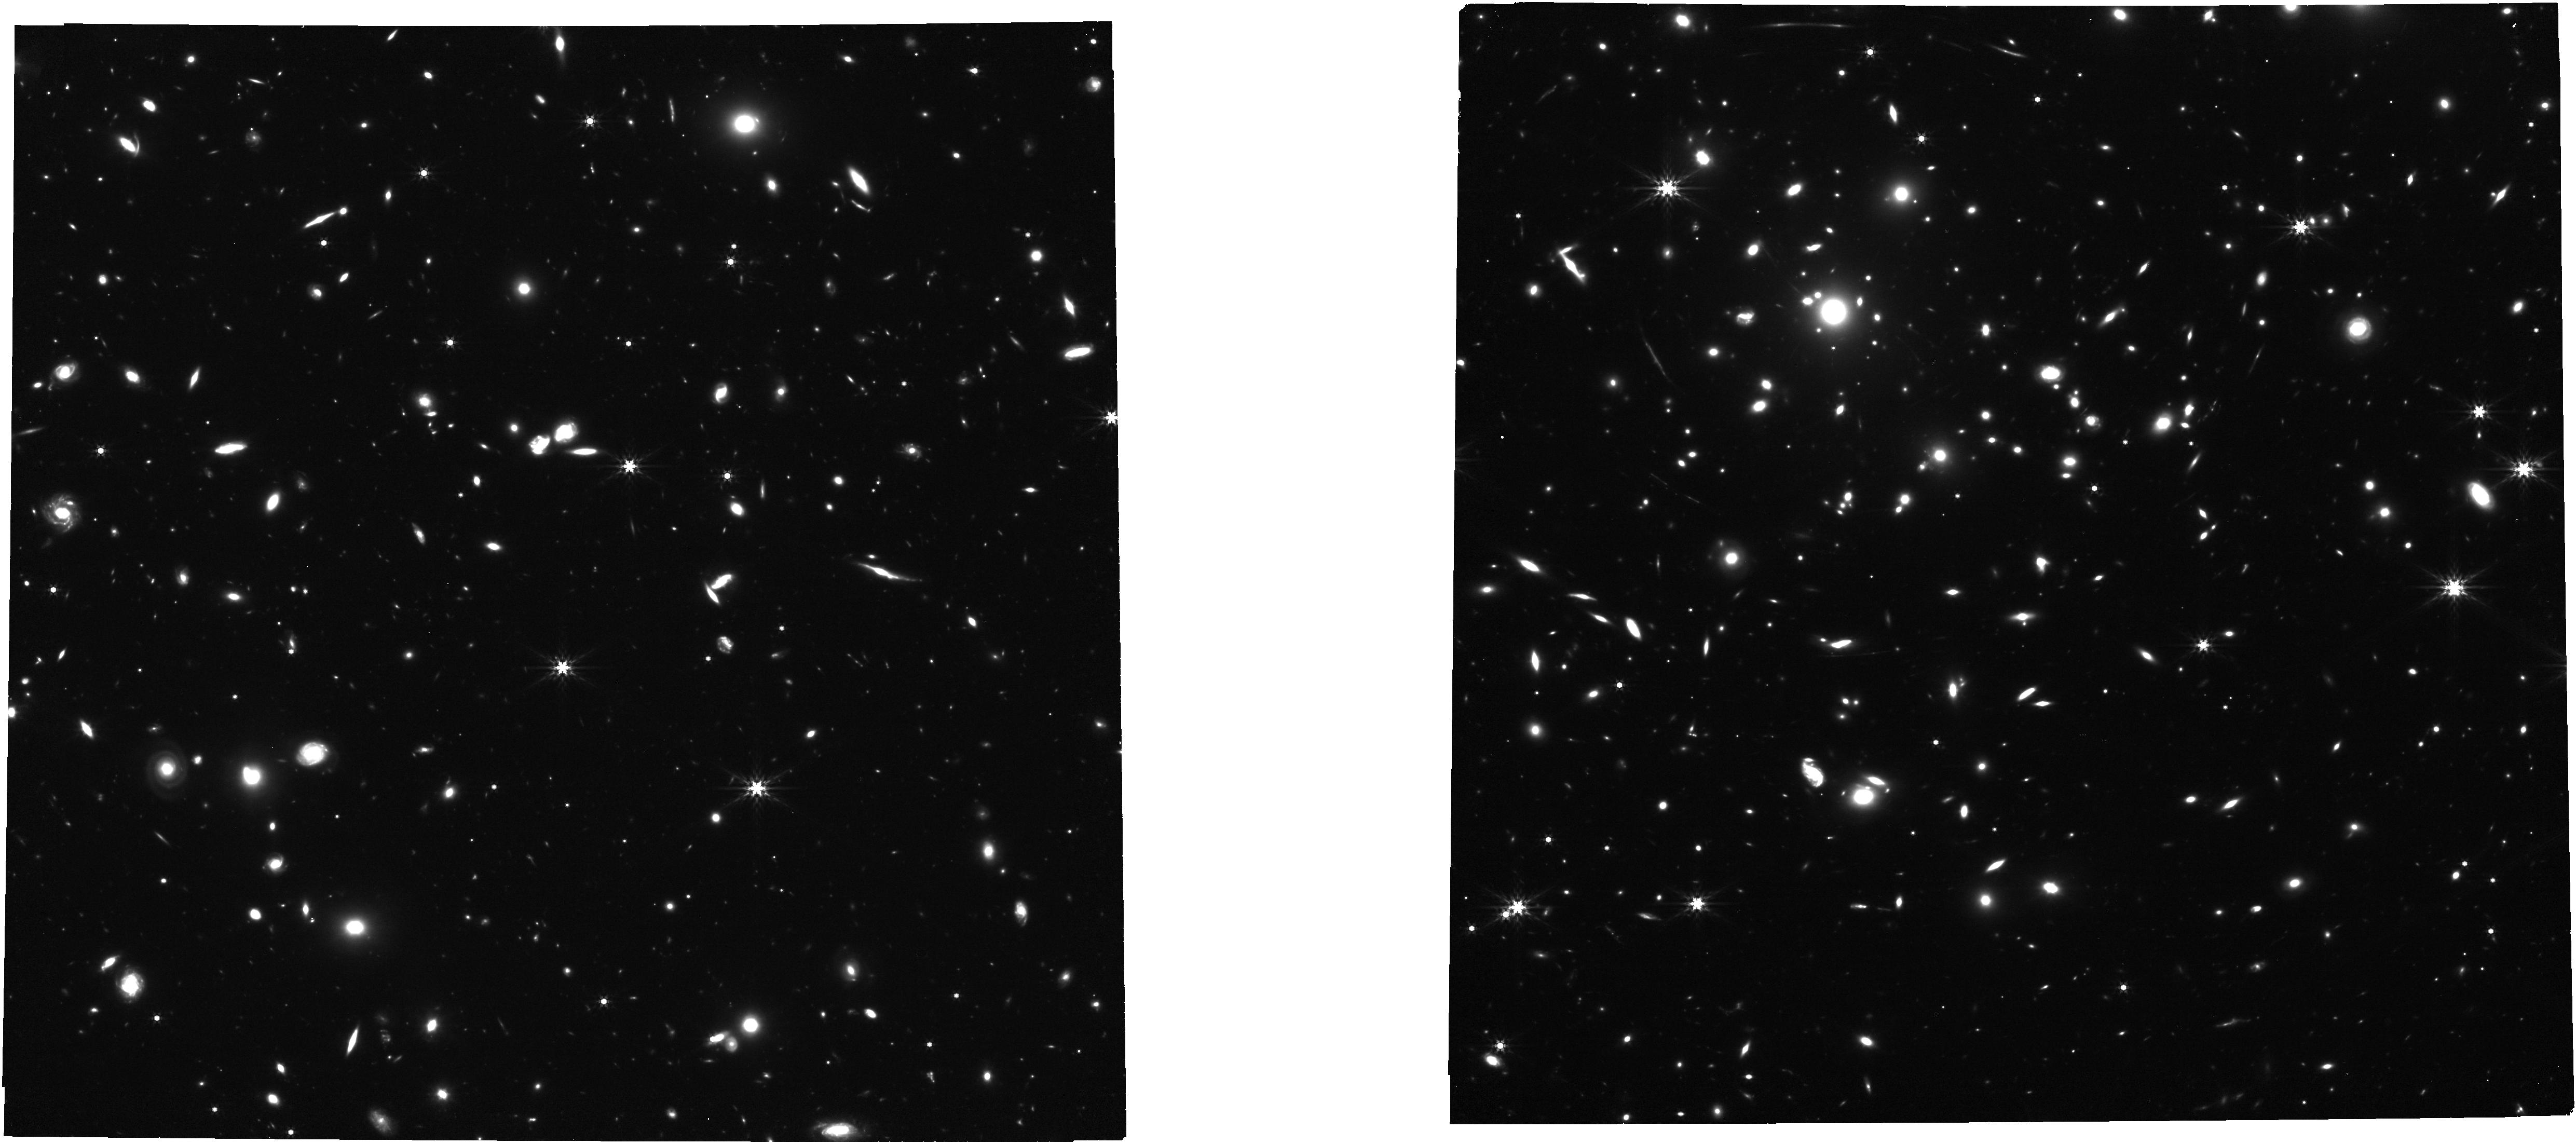
Target: NIRCAM-CENTER
Instrument: NIRCAM
Filter: F444W
Exposure: 42 min
Observation ID: jw01567-o004_t008_nircam_clear-f444w

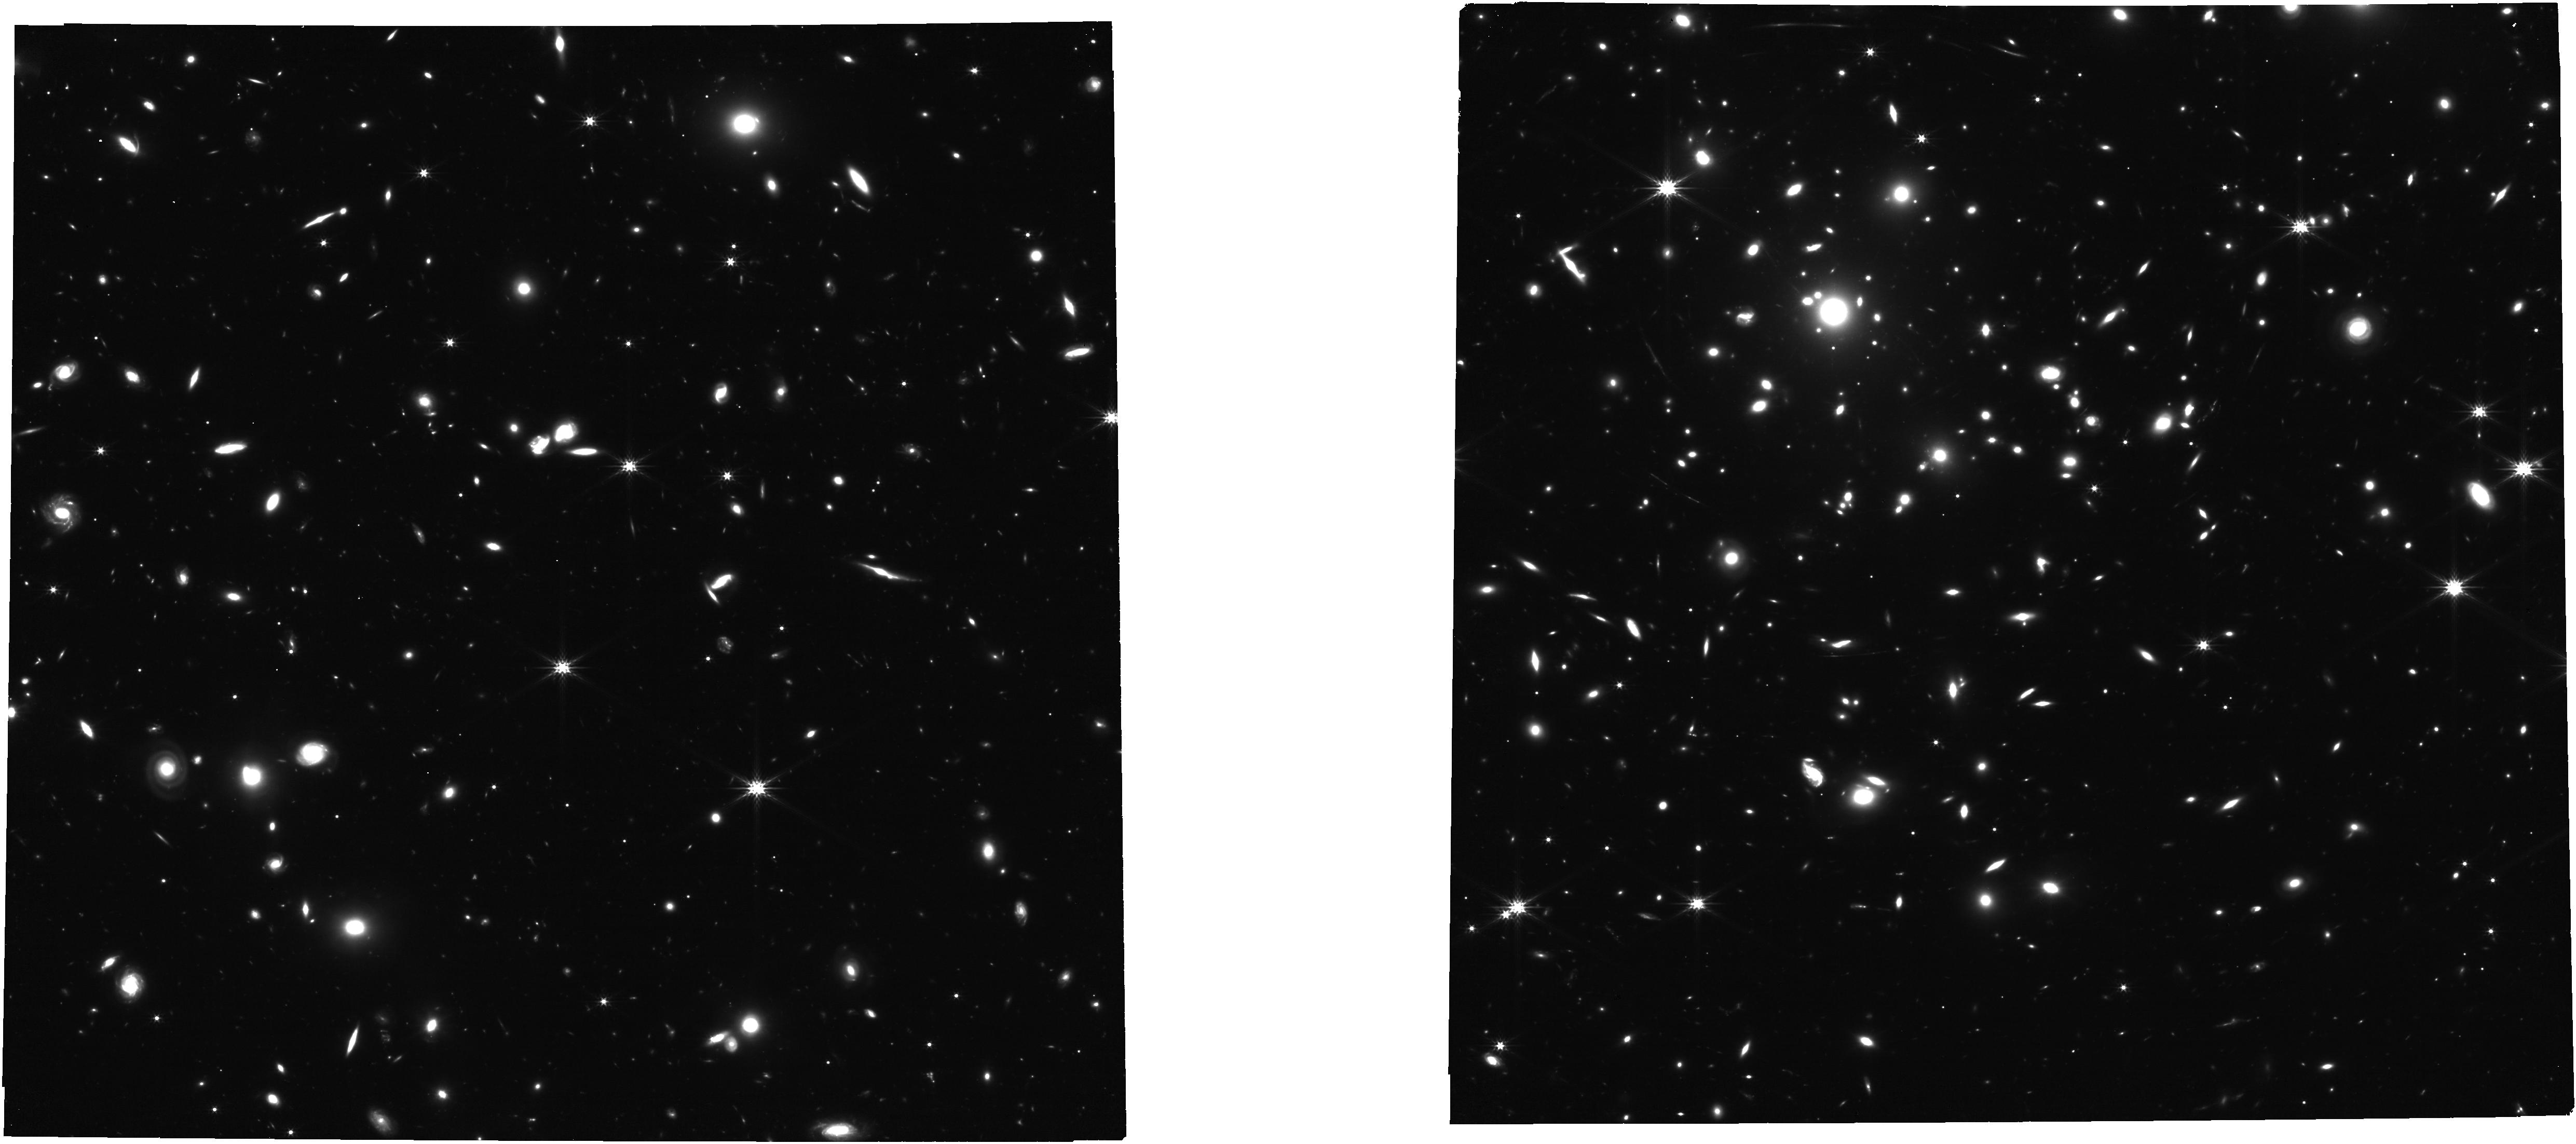
Target: NIRCAM-CENTER
Instrument: NIRCAM
Filter: F277W
Exposure: 31 min
Observation ID: jw01567-o004_t008_nircam_clear-f277w

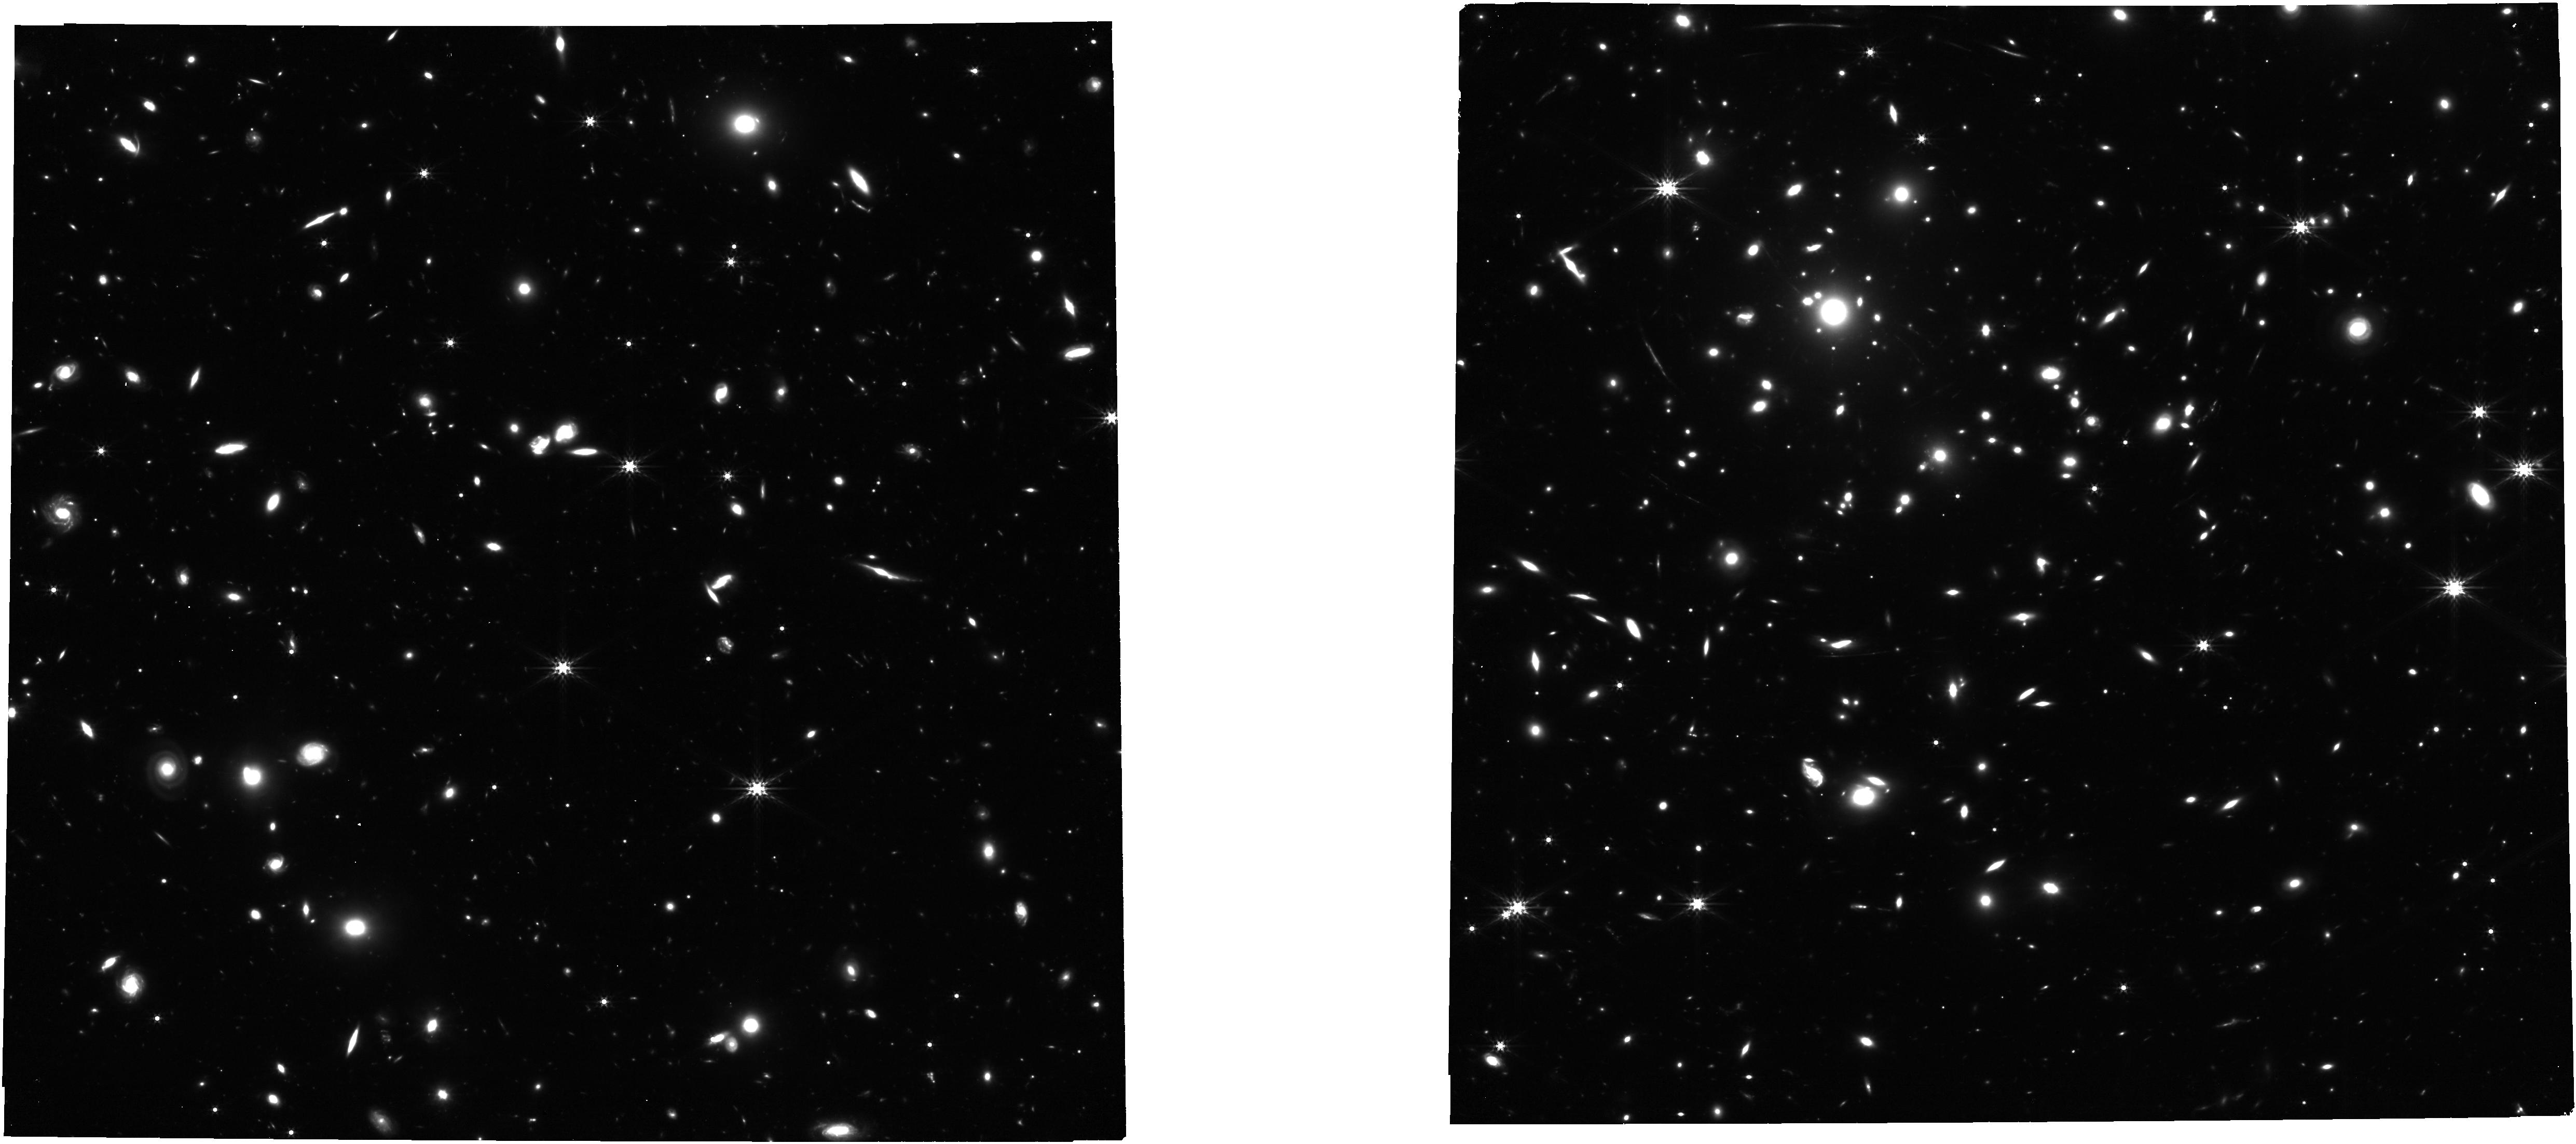
Target: NIRCAM-CENTER
Instrument: NIRCAM
Filter: F356W
Exposure: 42 min
Observation ID: jw01567-o004_t008_nircam_clear-f356w

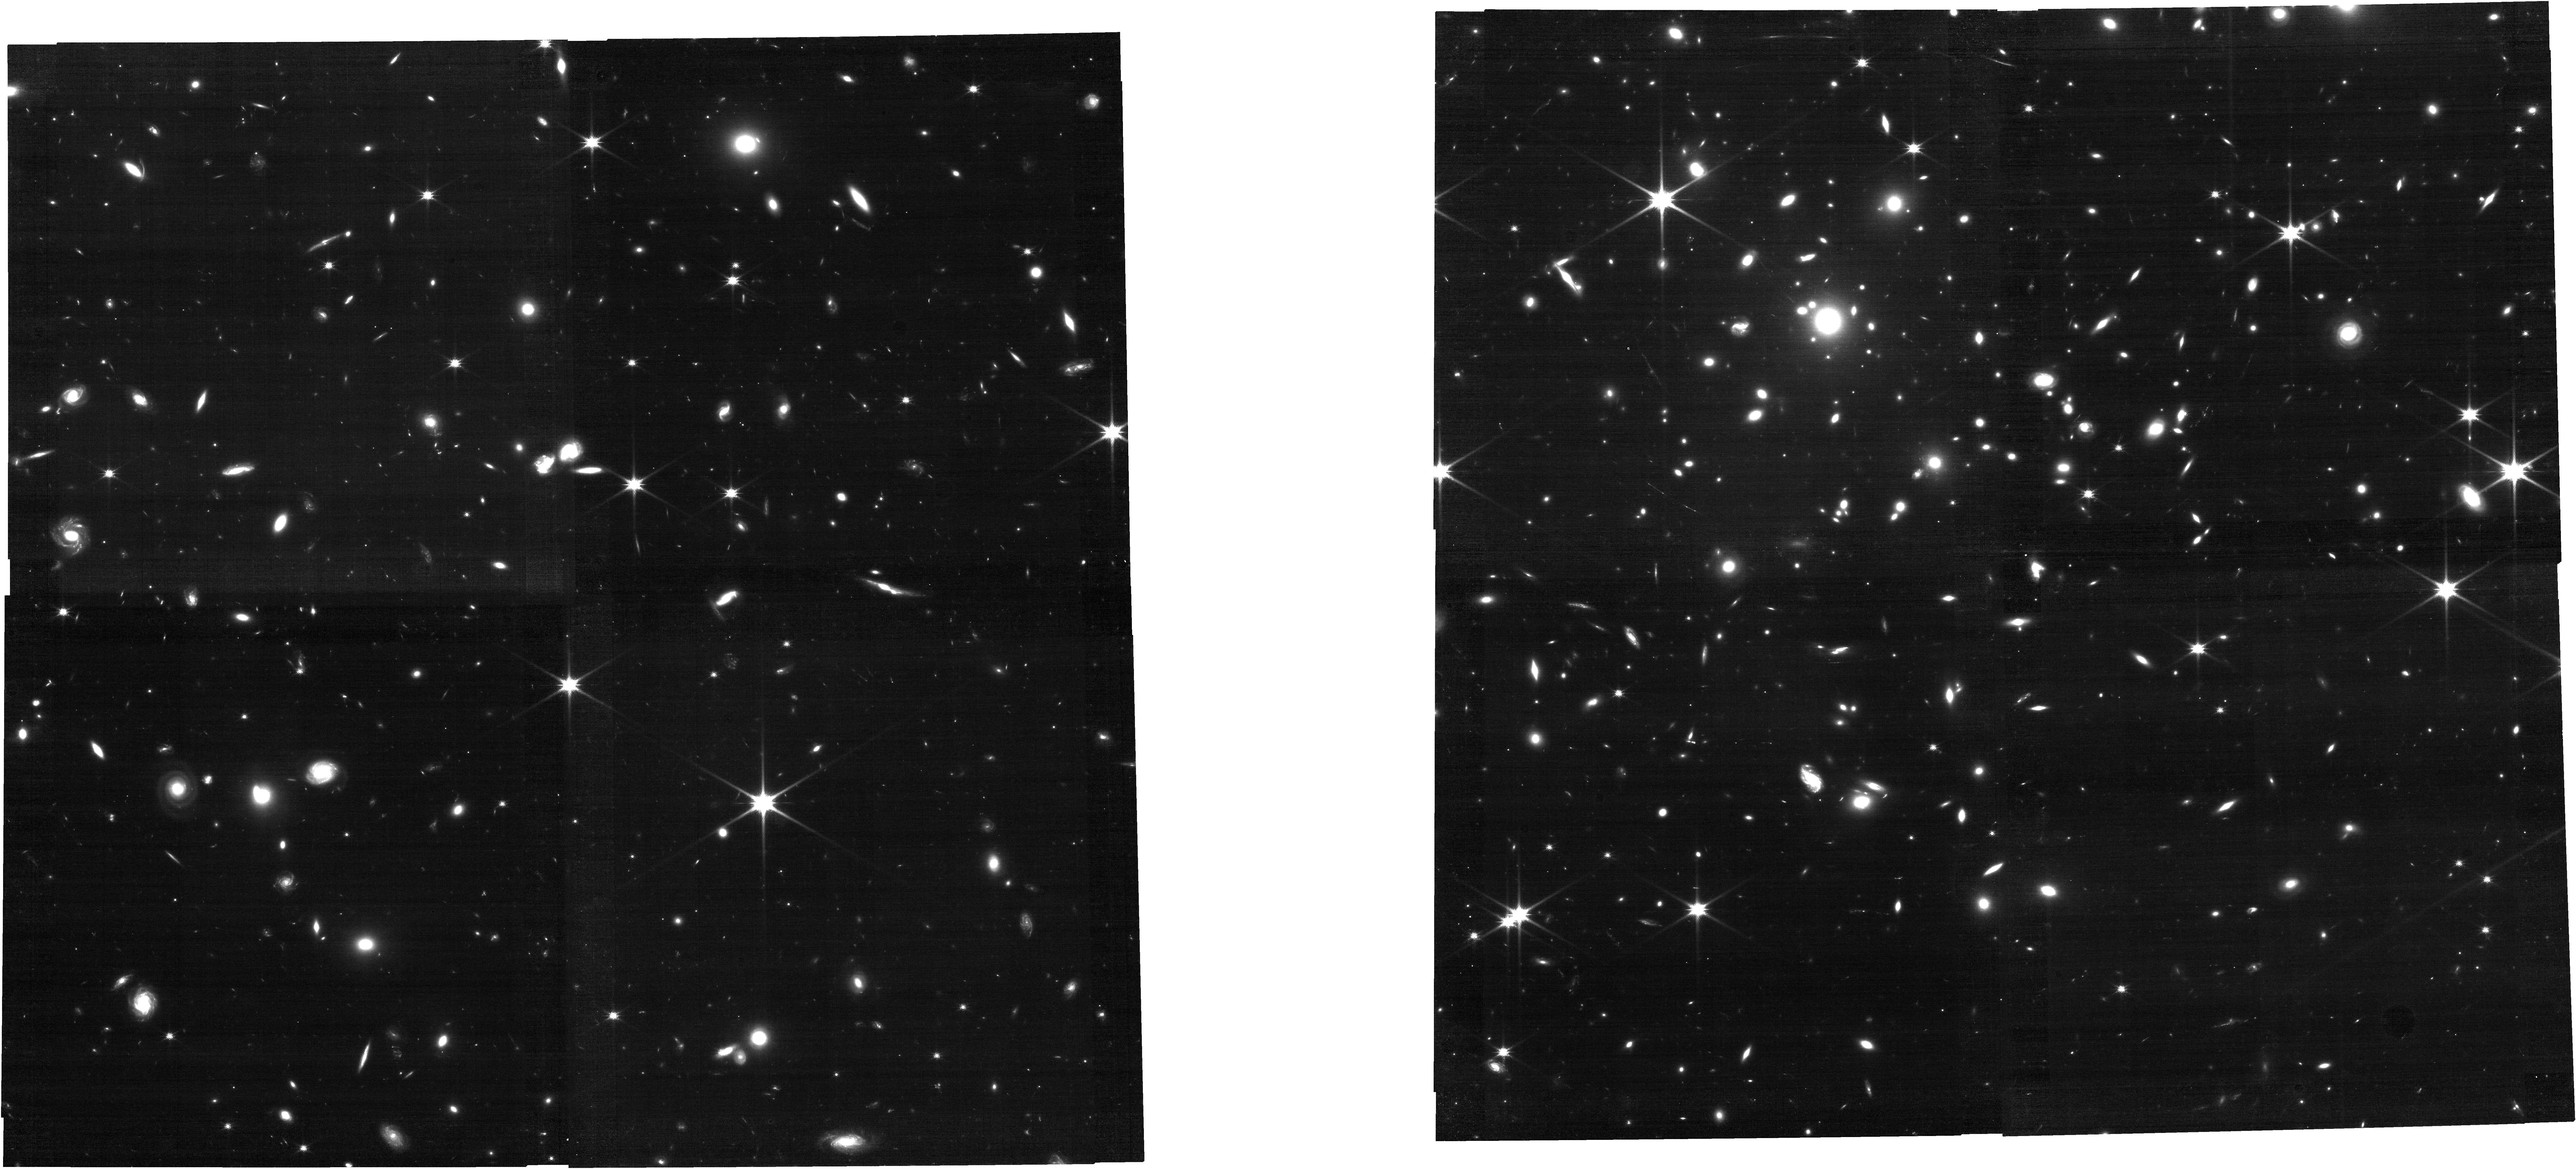
Target: NIRCAM-CENTER
Instrument: NIRCAM
Filter: F115W
Exposure: 31 min
Observation ID: jw01567-o004_t008_nircam_clear-f115w

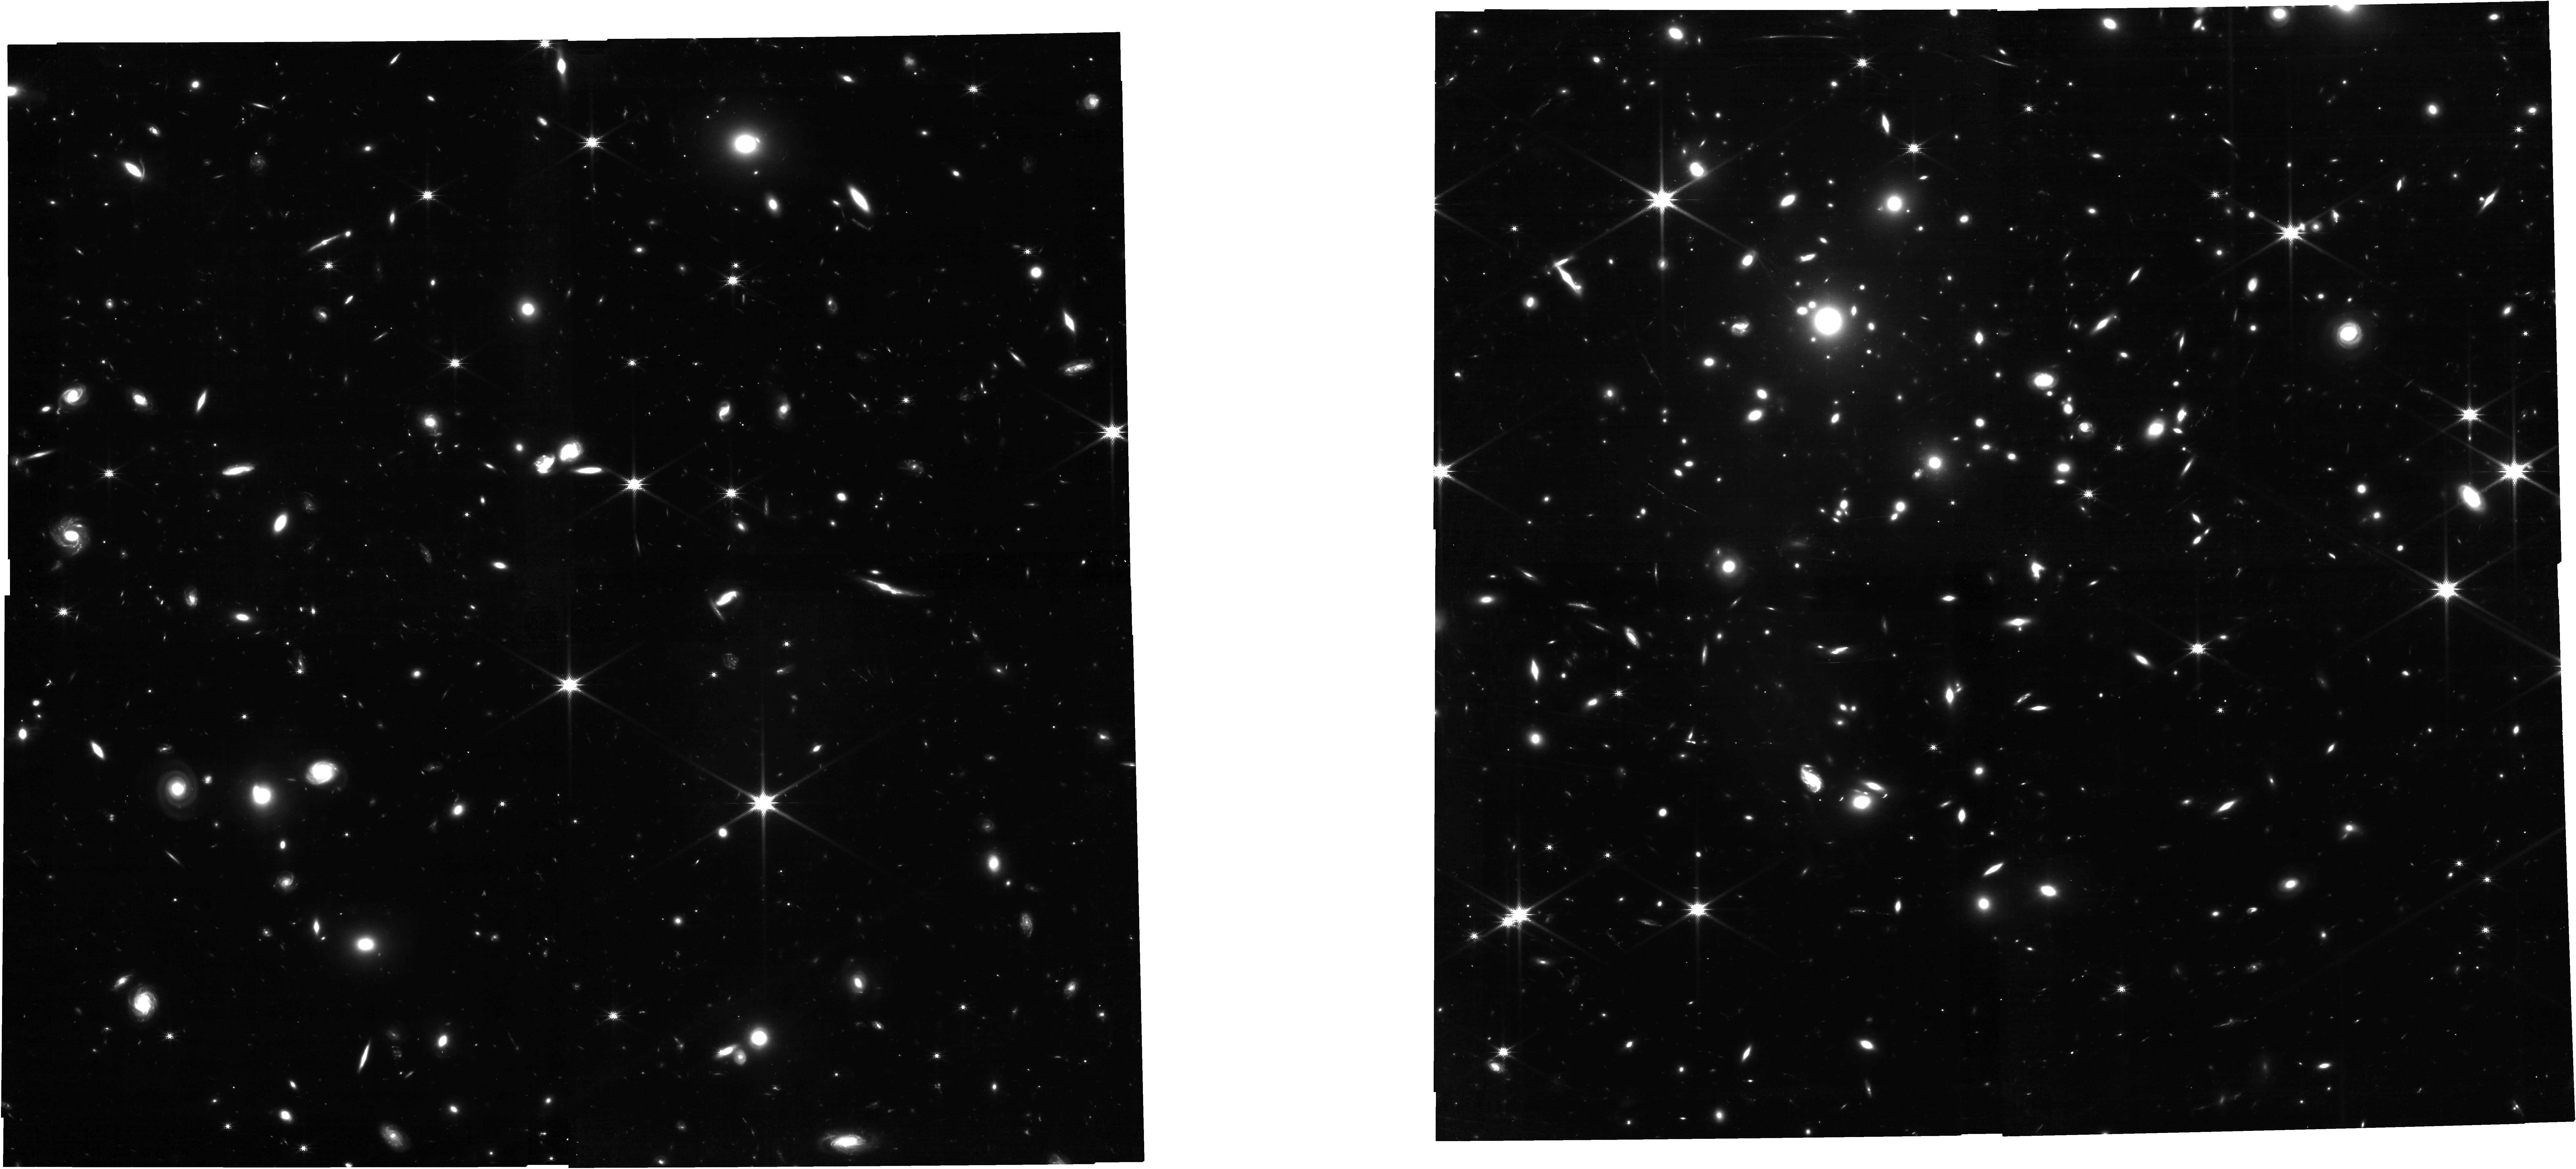
Target: NIRCAM-CENTER
Instrument: NIRCAM
Filter: F150W
Exposure: 1.4 h
Observation ID: jw01567-o004_t008_nircam_clear-f150w

Early Galaxy Assembly Uncovered with ALMA and JWST: A Remarkably UV and [CII] Bright, Strongly Lensed Sub-L* Galaxy at z=6.072 (PI: Fujimoto, Seiji)

We propose NIRCam imaging and NIRSpec IFU spectroscopy for two multiple images of a strongly lensed Lyman break galaxy at z[CII]=6.072 discovered by a 100-hr ALMA Lensing Cluster Survey. Among normal star-forming galaxies at z>5, both of the multiple images are the brightest lensed sources known, with the H-band continuum of H~23.7 mag and the [CII]158um line flux of ~20 mJy due to the high magnification factors. One of the lensed images is stretched over a 6''-scale arc crossing the critical line, making a z=6 sub-L* galaxy (Mstar~10^9 Msun) with extremely faint dust emission (L_FIR~10^9 Lsun) highly visible. Exploiting these unique ALMA lensed sources with well characterised cold inter-stellar medium (ISM) properties, this JWST program unveils the remaining key elements of their hot ISM and stellar properties by 1) mapping out star-forming regions and stellar mass distributions down to ~20-80 pc scales and ~32-35 mag after the lens correction, 2) obtaining rest-frame optical lines of Halpha, Hbeta, [OIII]5007, [NII]6583, [SII]6716,6731 to determine ionizing sources on the BPT diagram and to estimate electron density, metal gradients, and dust attenuation, and 3) probing kinematics of star-forming clumps and the rotation curve of the host galaxy disk up to ~2.5xeffective radius to test the existence of inflow/outflowing gas clumps and a potential declination of the rotation curve as reported in baryon-dominated massive galaxies at z~1-2. This joint ALMA and JWST study is an essential step in providing a representative view of the early galaxy assembly at z=6 with building blocks of both dark matter and baryon down to globular cluster scales.